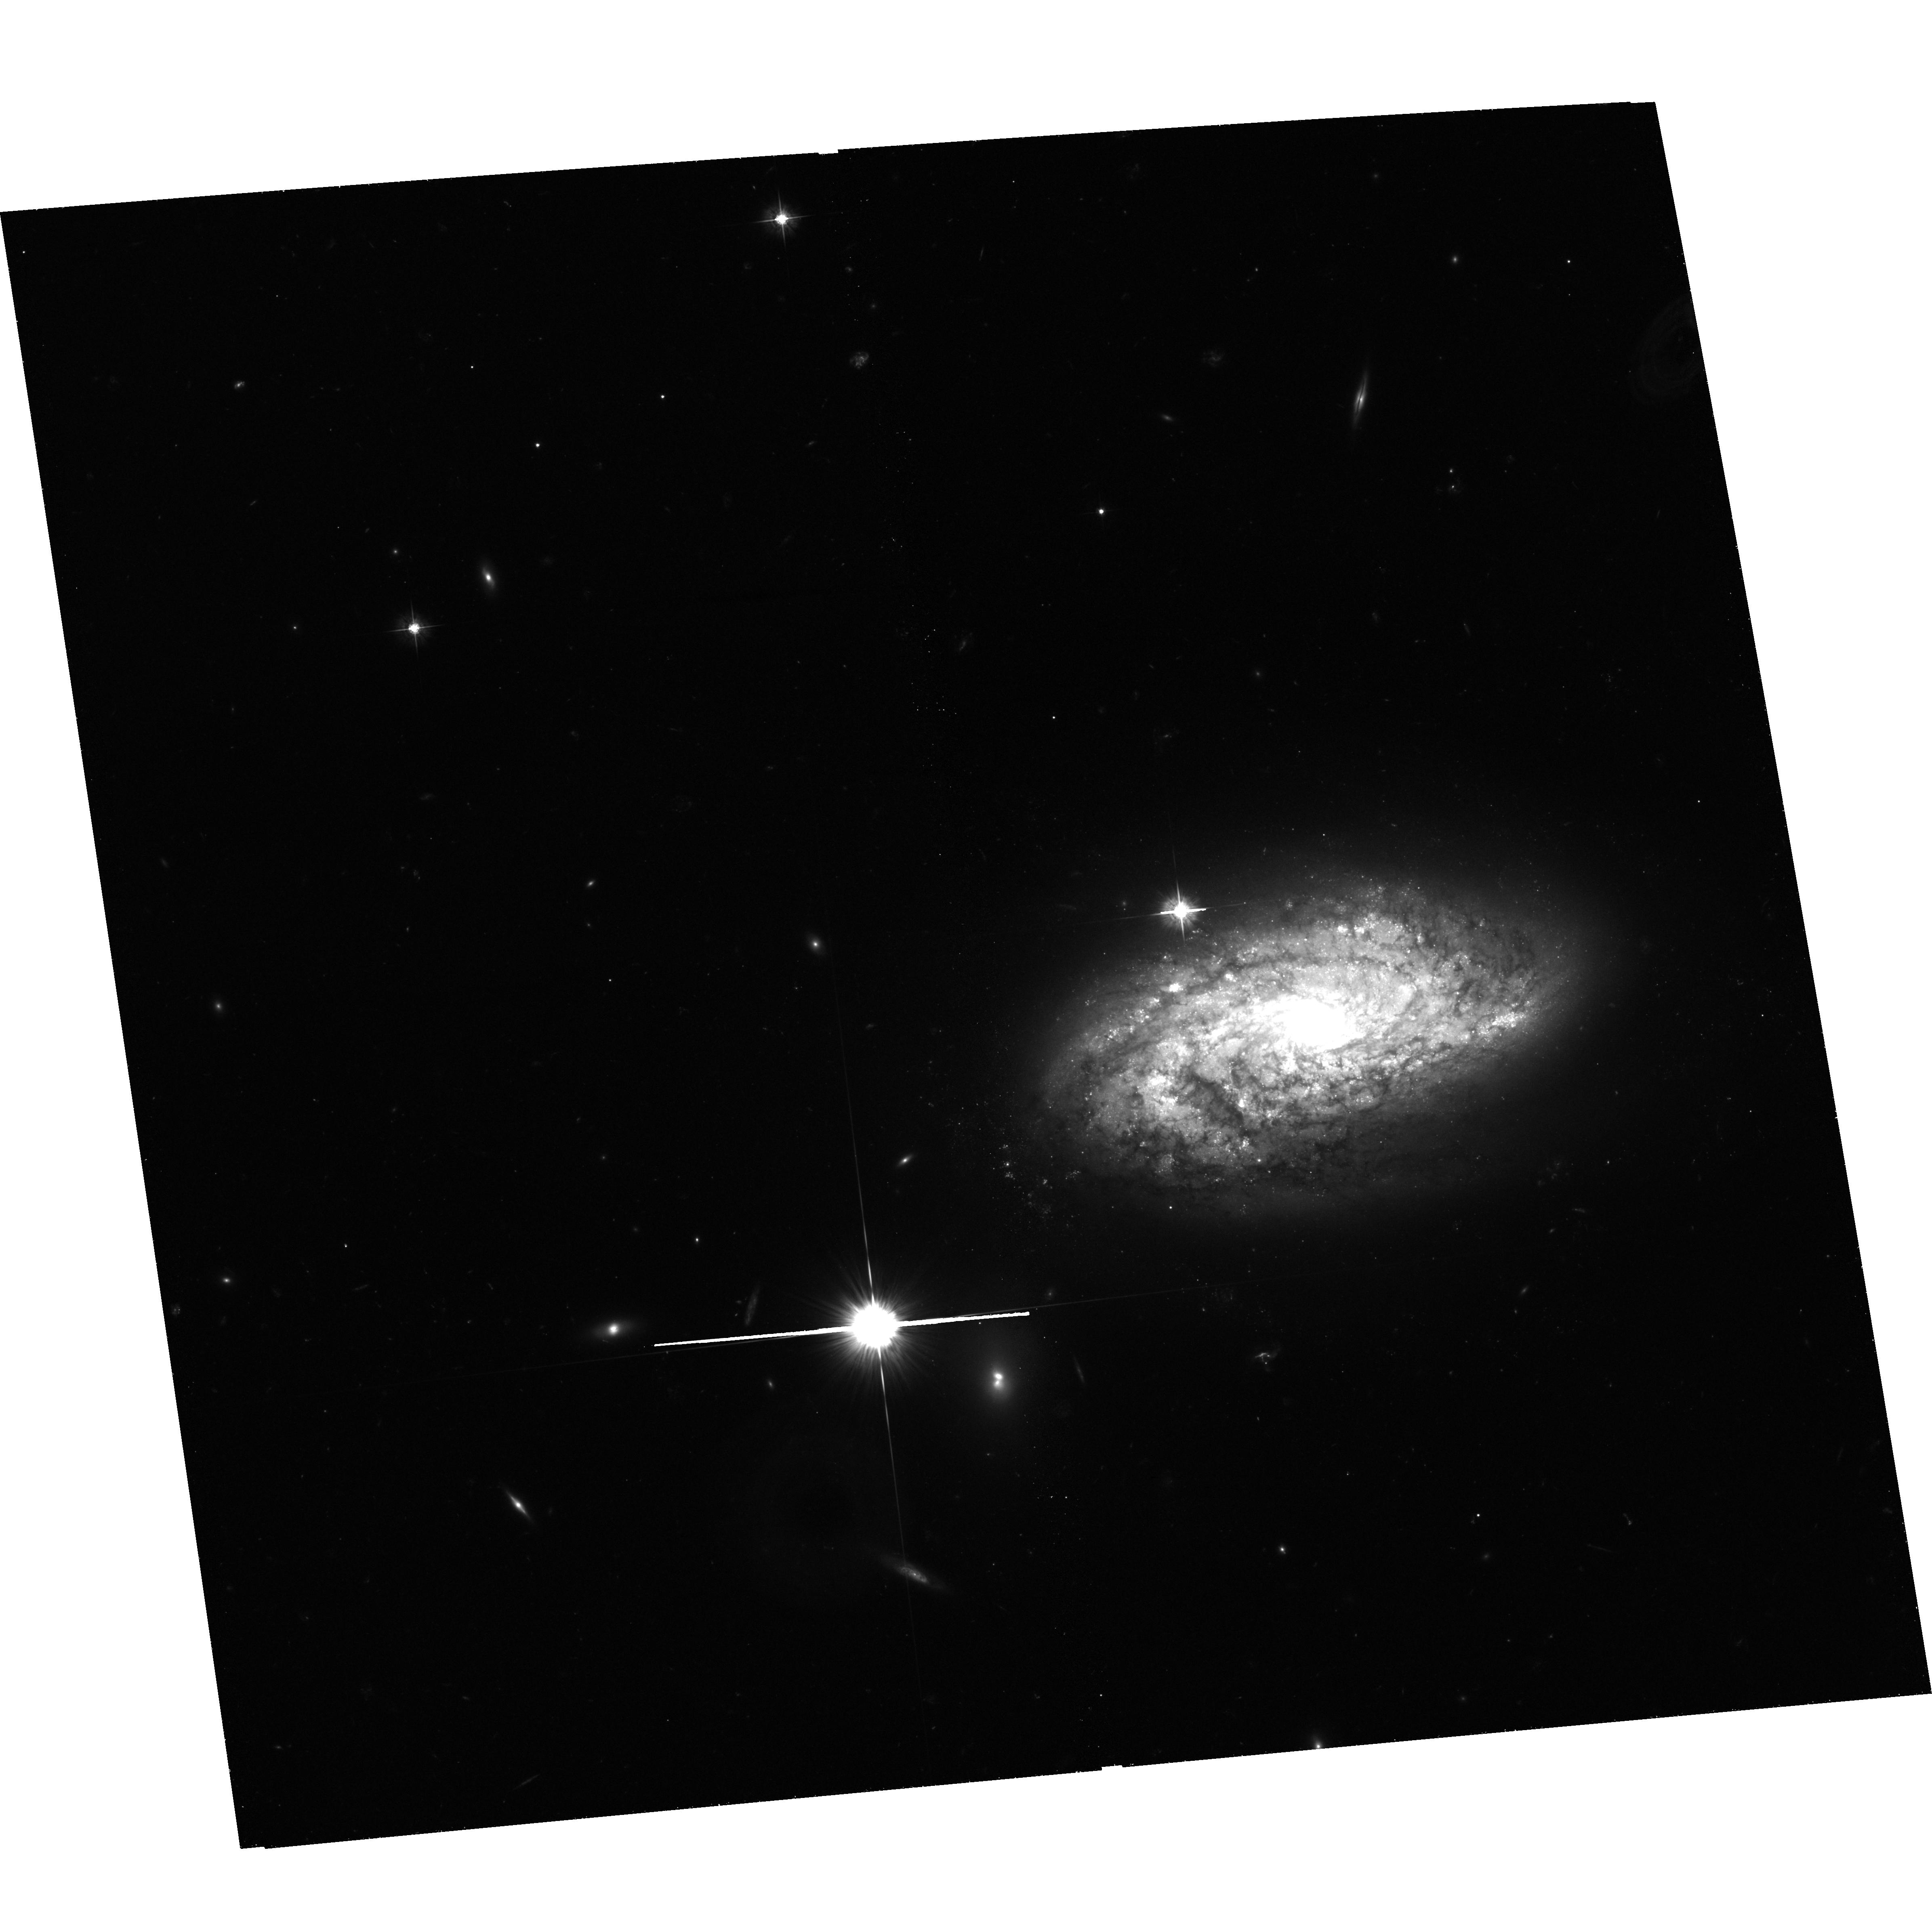
Target: NGC-3021
Instrument: ACS/WFC
Filter: F555W
Exposure: 1.3 h
Observation ID: hst_10497_24_acs_wfc_f555w_j9cb24

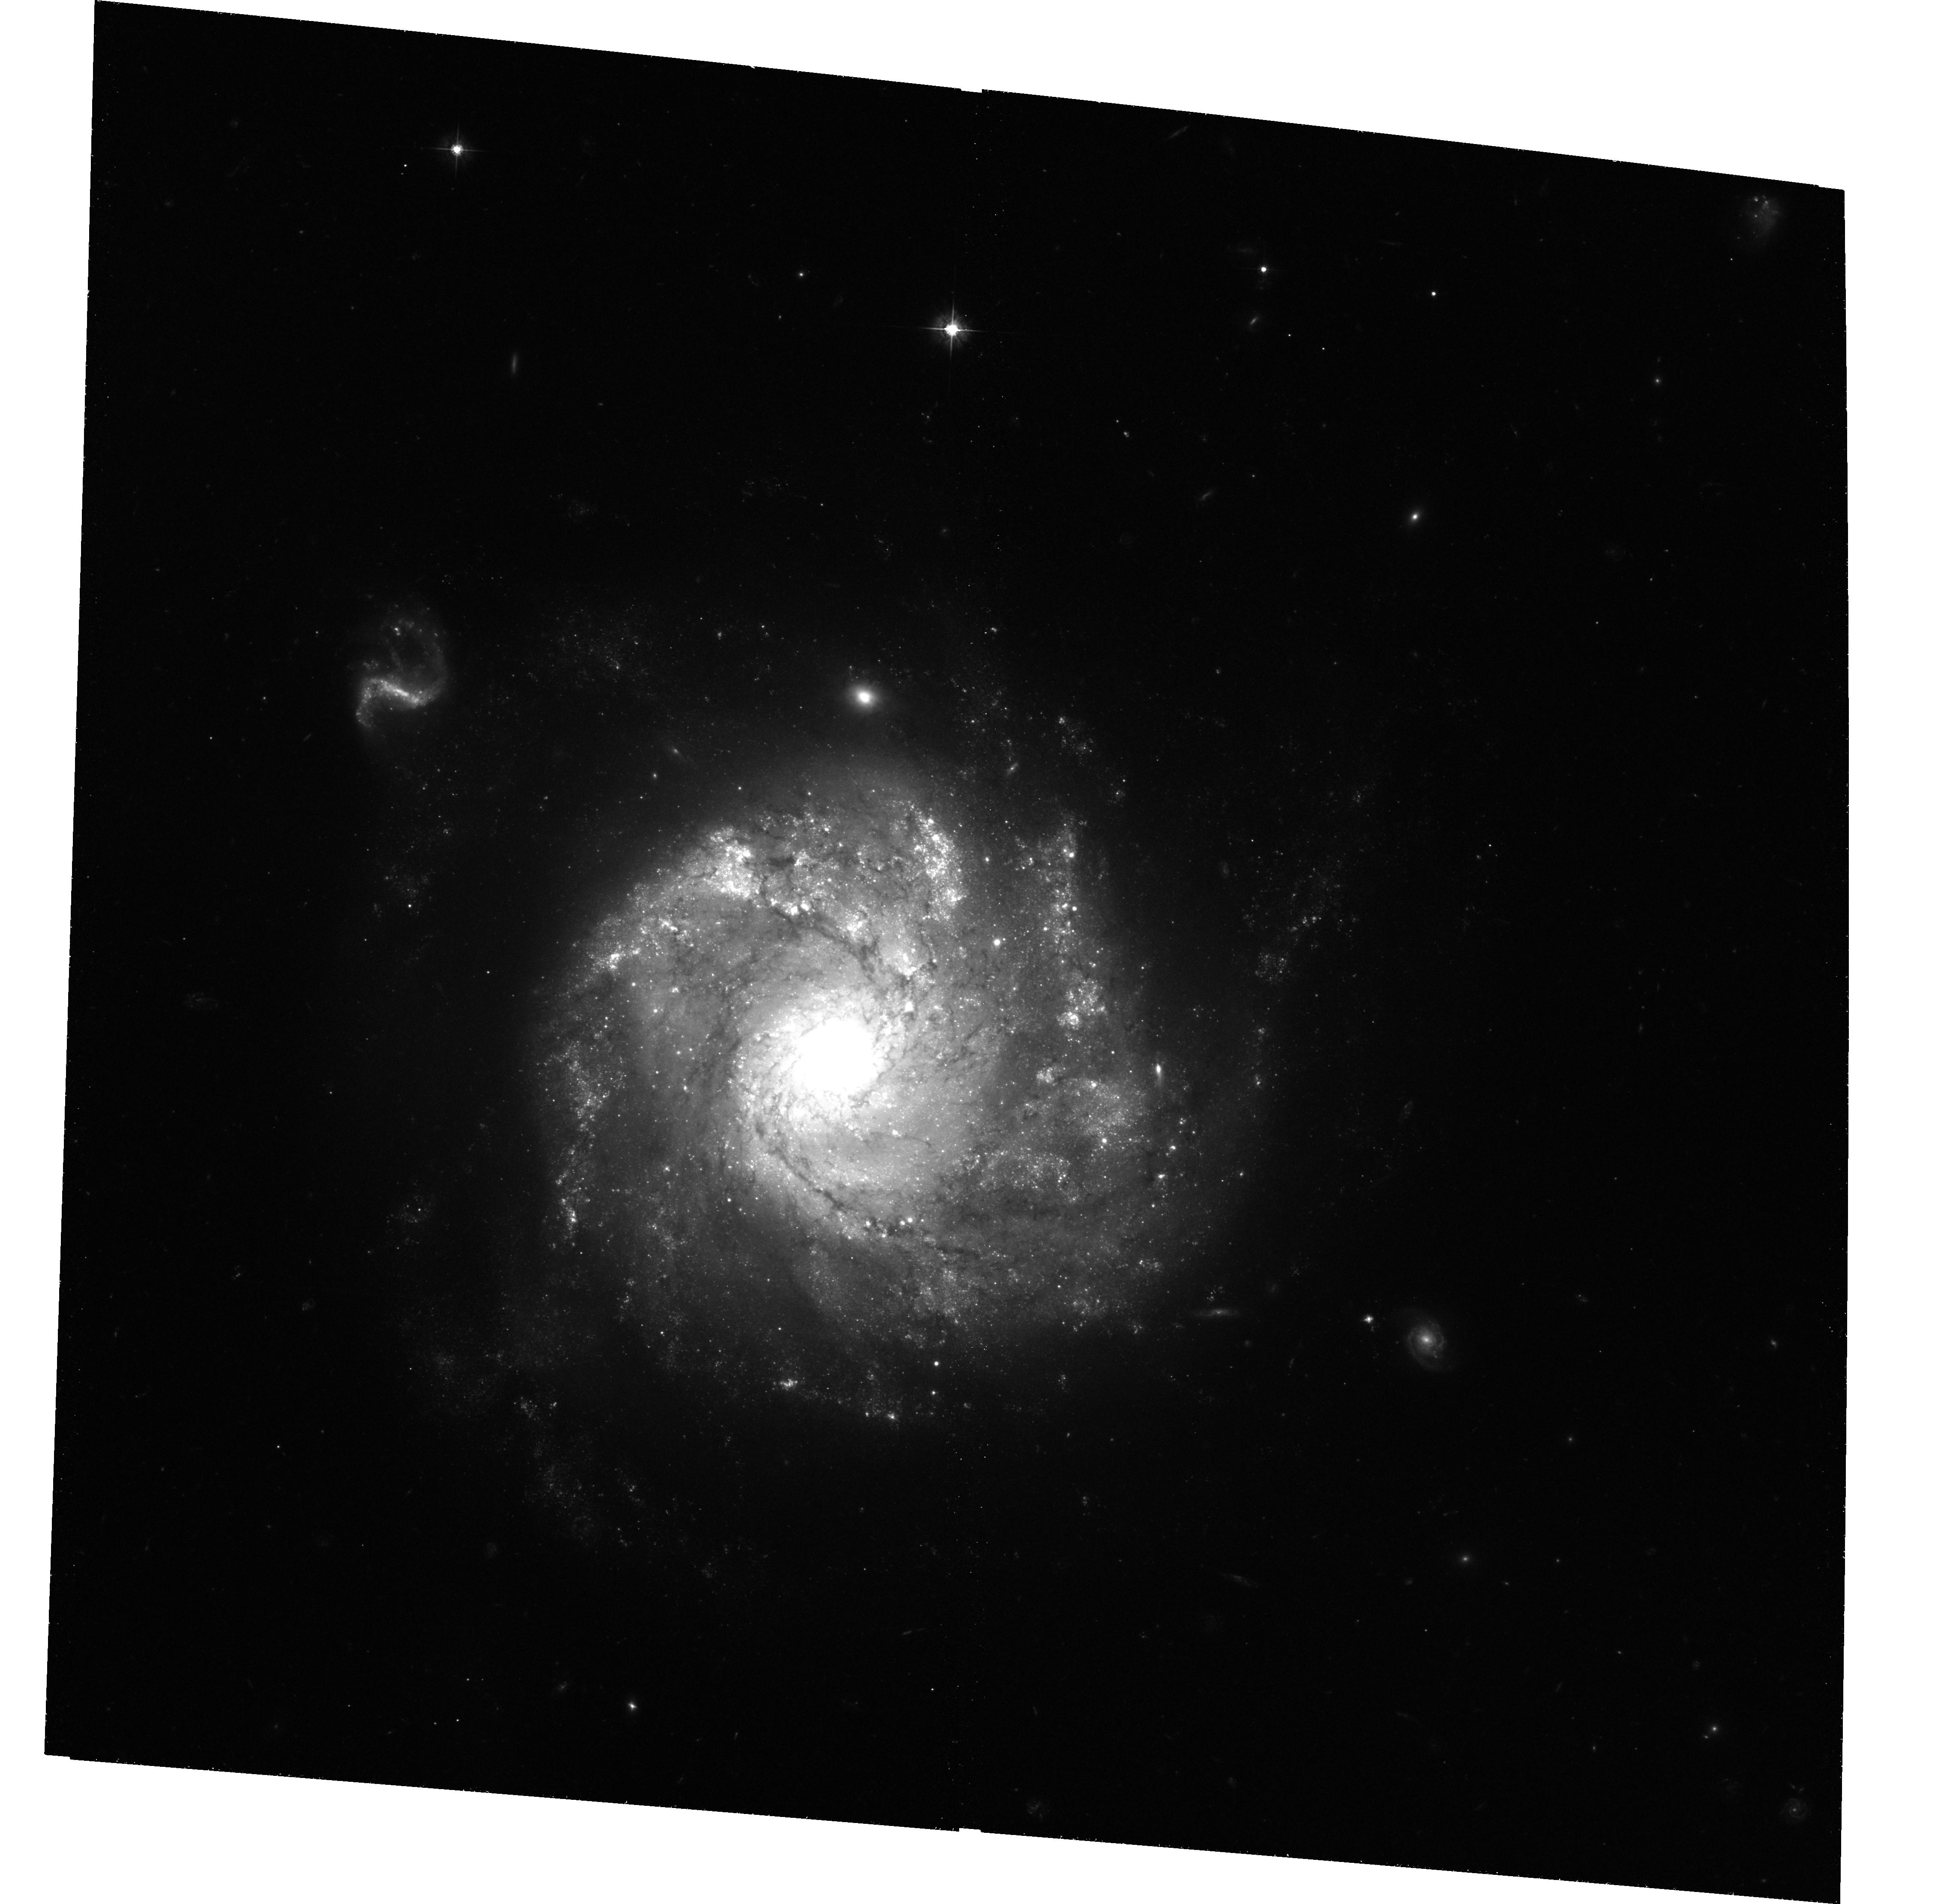
Target: NGC-1309
Instrument: ACS/WFC
Filter: F555W
Exposure: 1.3 h
Observation ID: hst_10497_06_acs_wfc_f555w_j9cb06

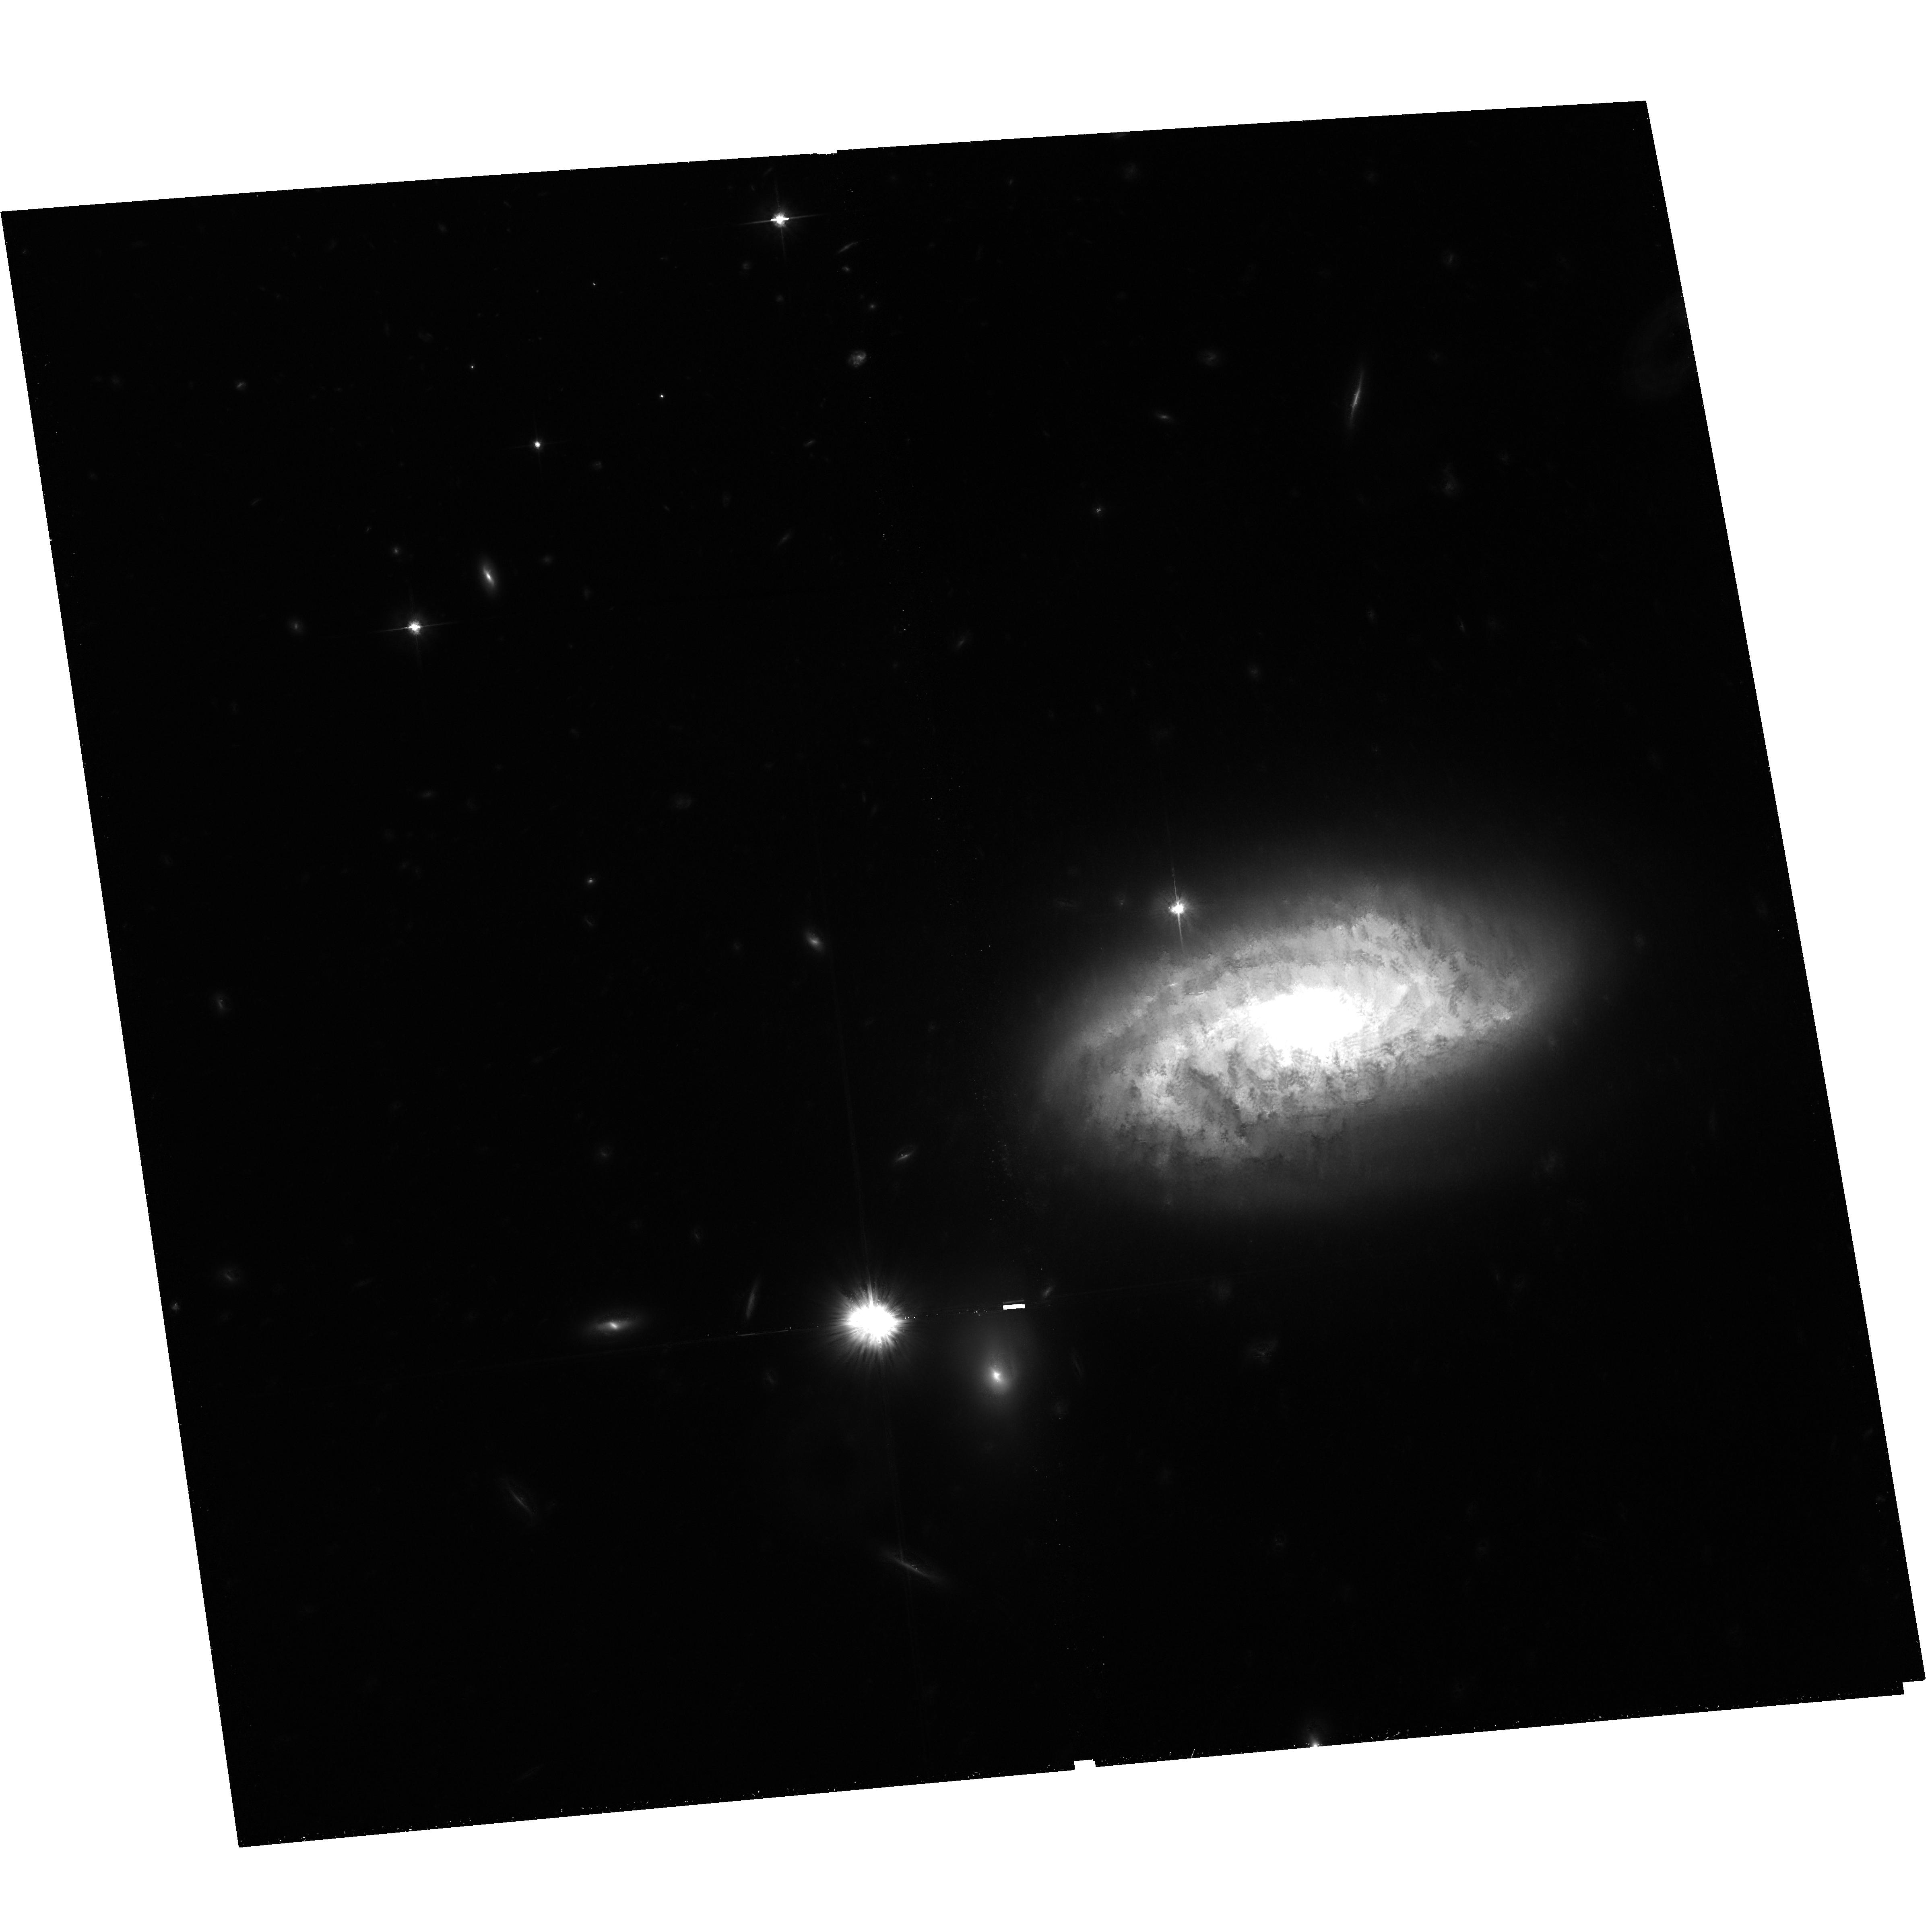
Target: NGC-3021
Instrument: ACS/WFC
Filter: F814W
Exposure: 1.3 h
Observation ID: hst_10497_22_acs_wfc_f814w_j9cb22

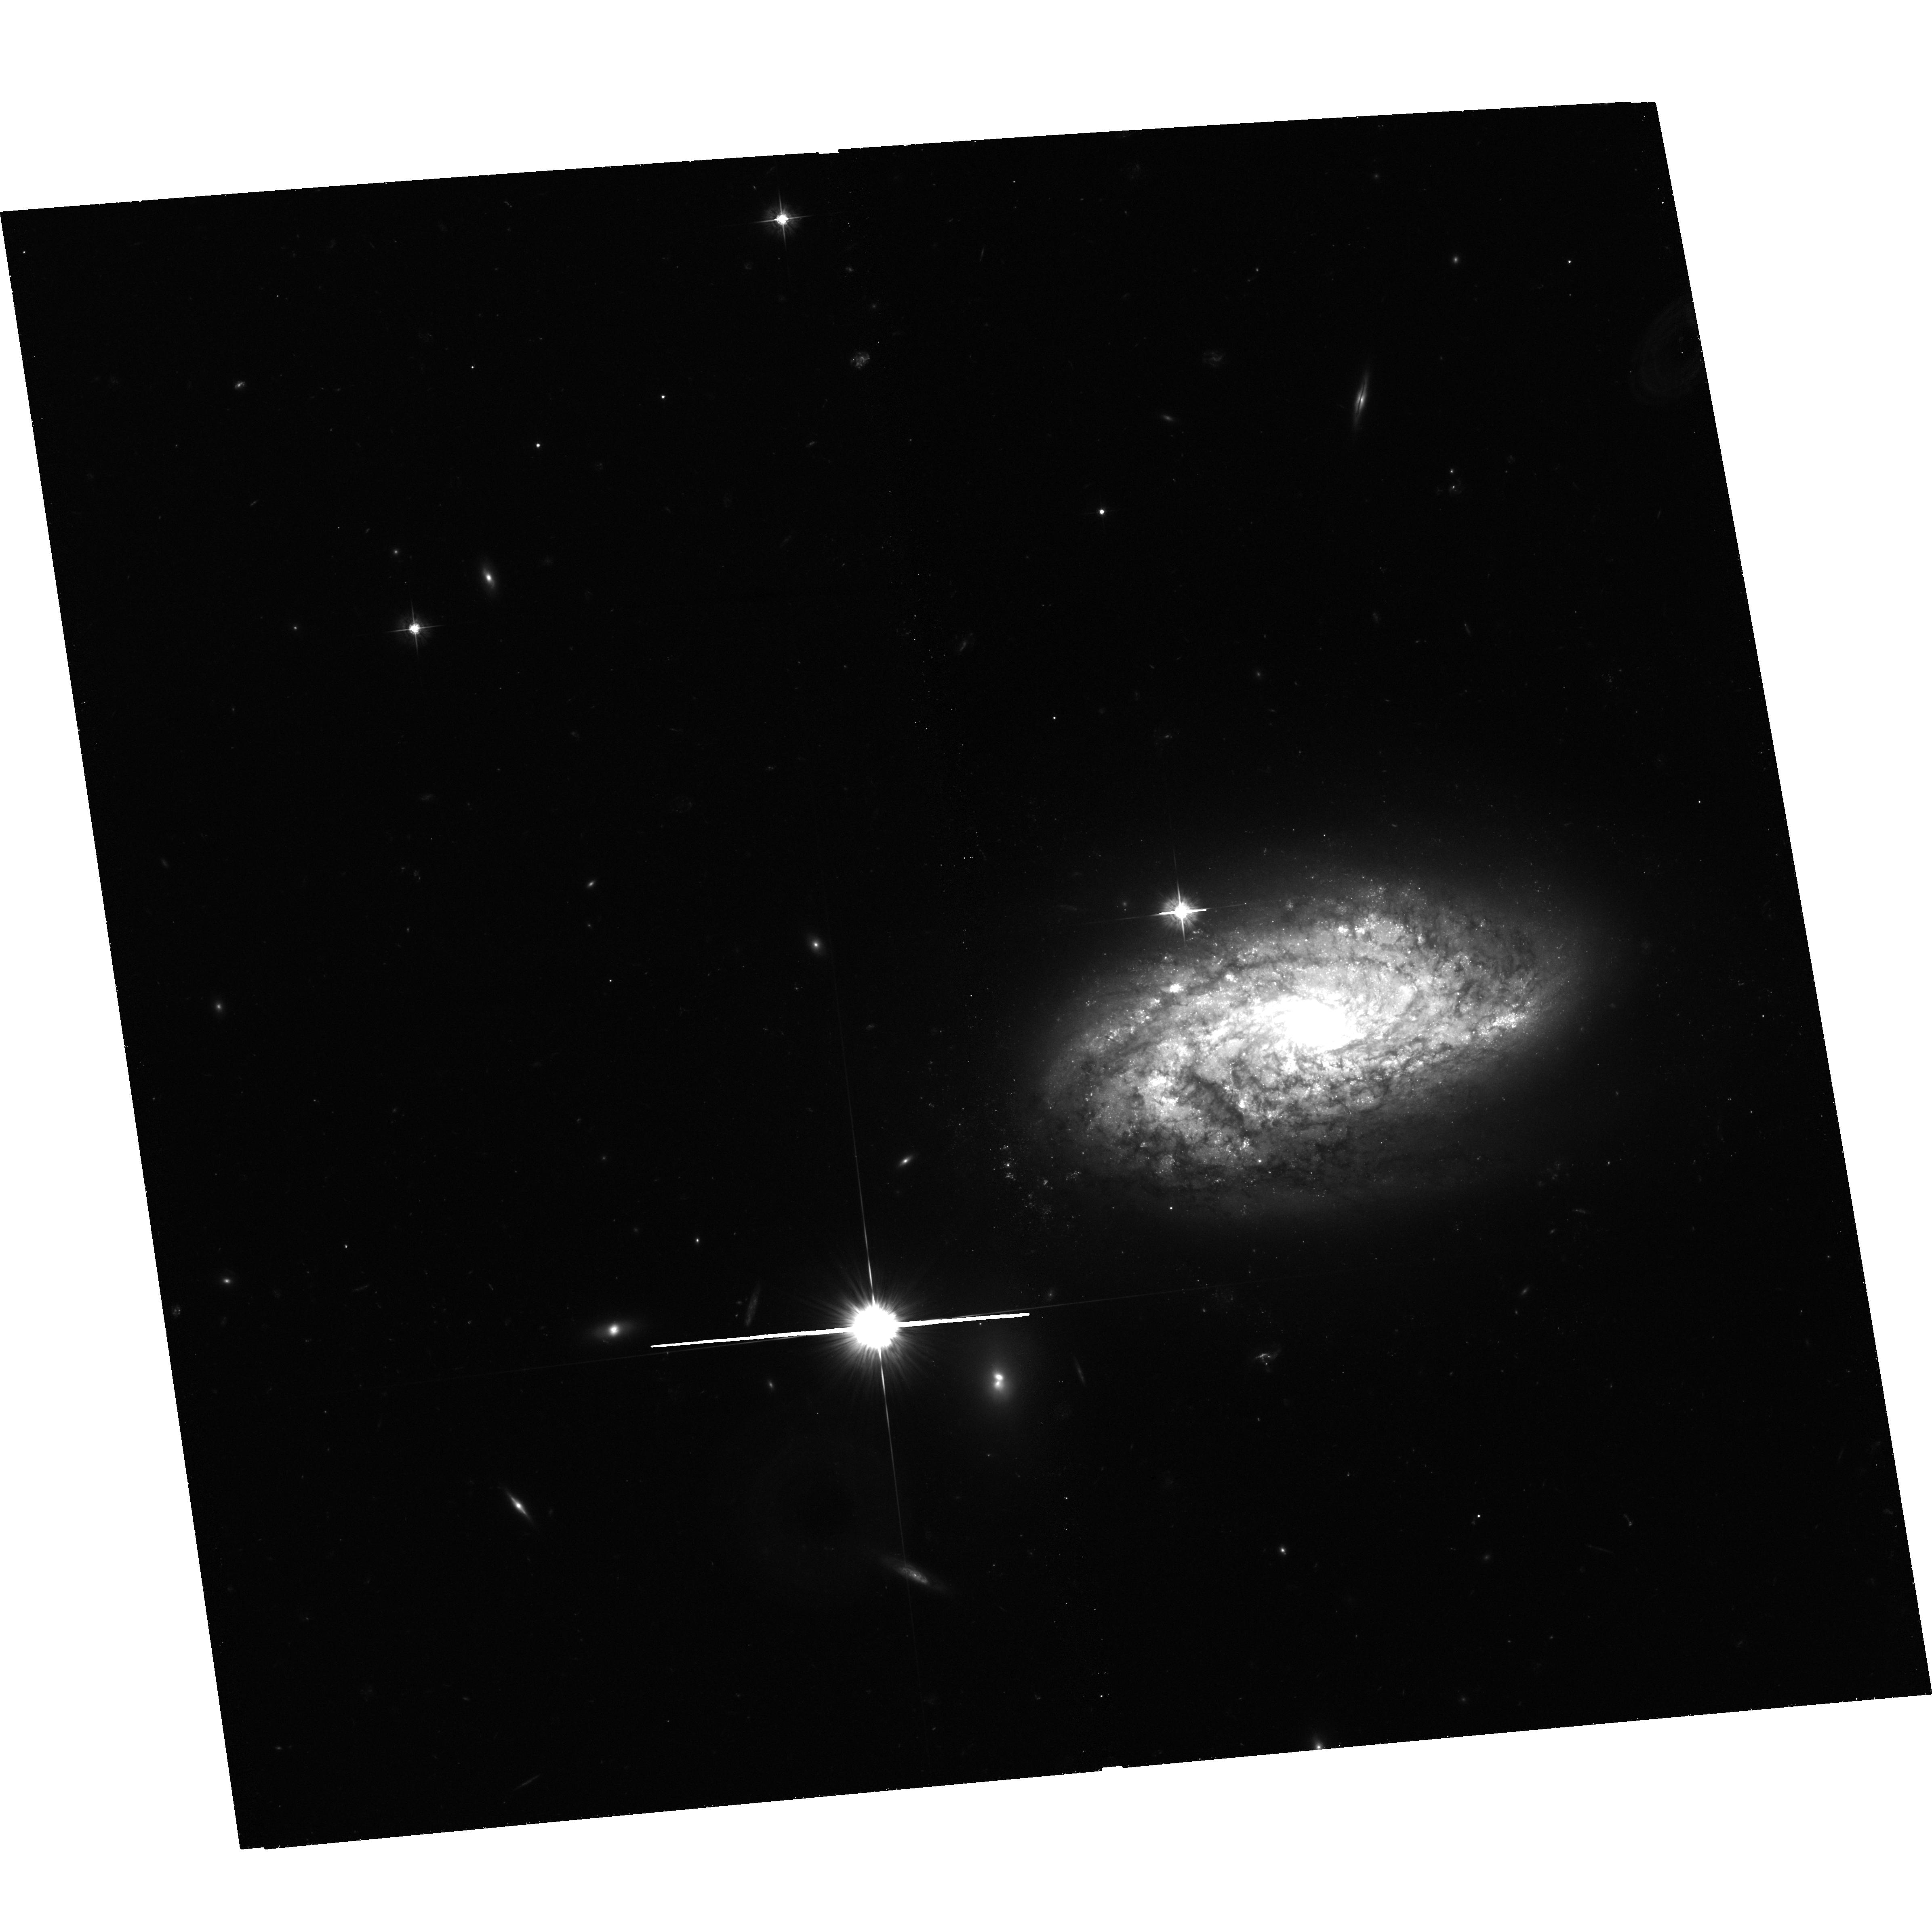
Target: NGC-3021
Instrument: ACS/WFC
Filter: F555W
Exposure: 1.3 h
Observation ID: hst_10497_15_acs_wfc_f555w_j9cb15

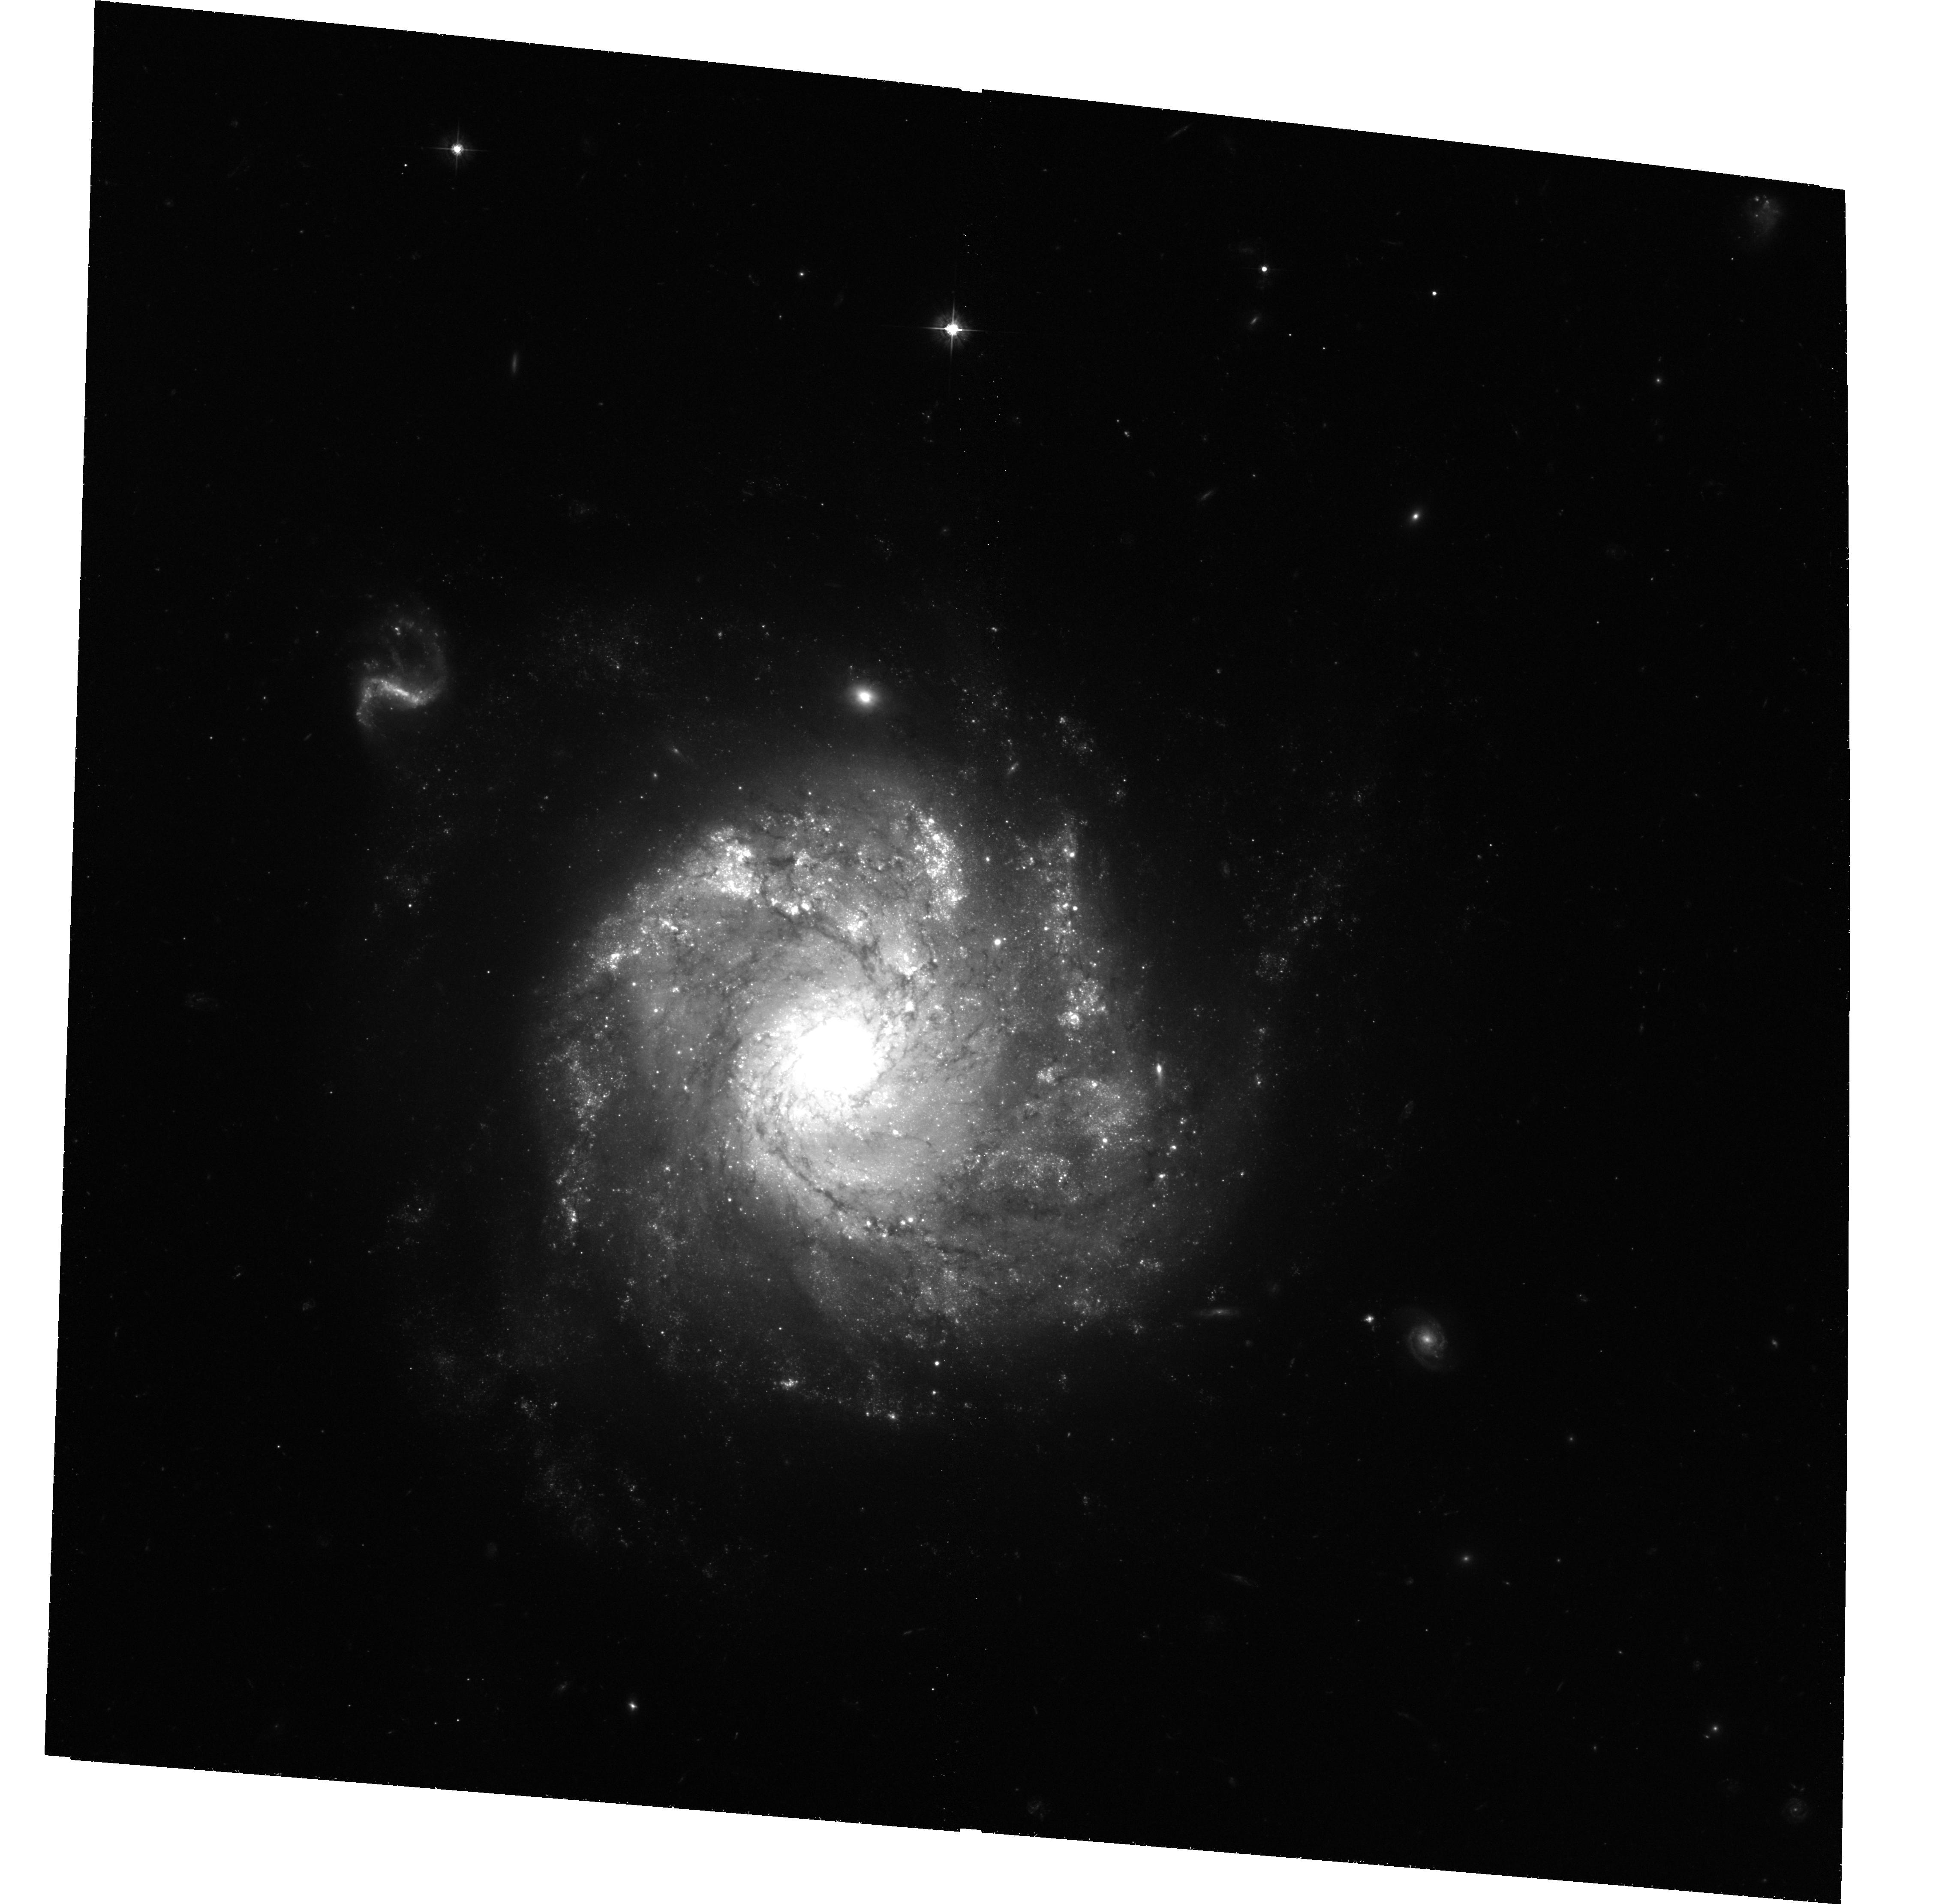
Target: NGC-1309
Instrument: ACS/WFC
Filter: F555W
Exposure: 1.3 h
Observation ID: hst_10497_12_acs_wfc_f555w_j9cb12

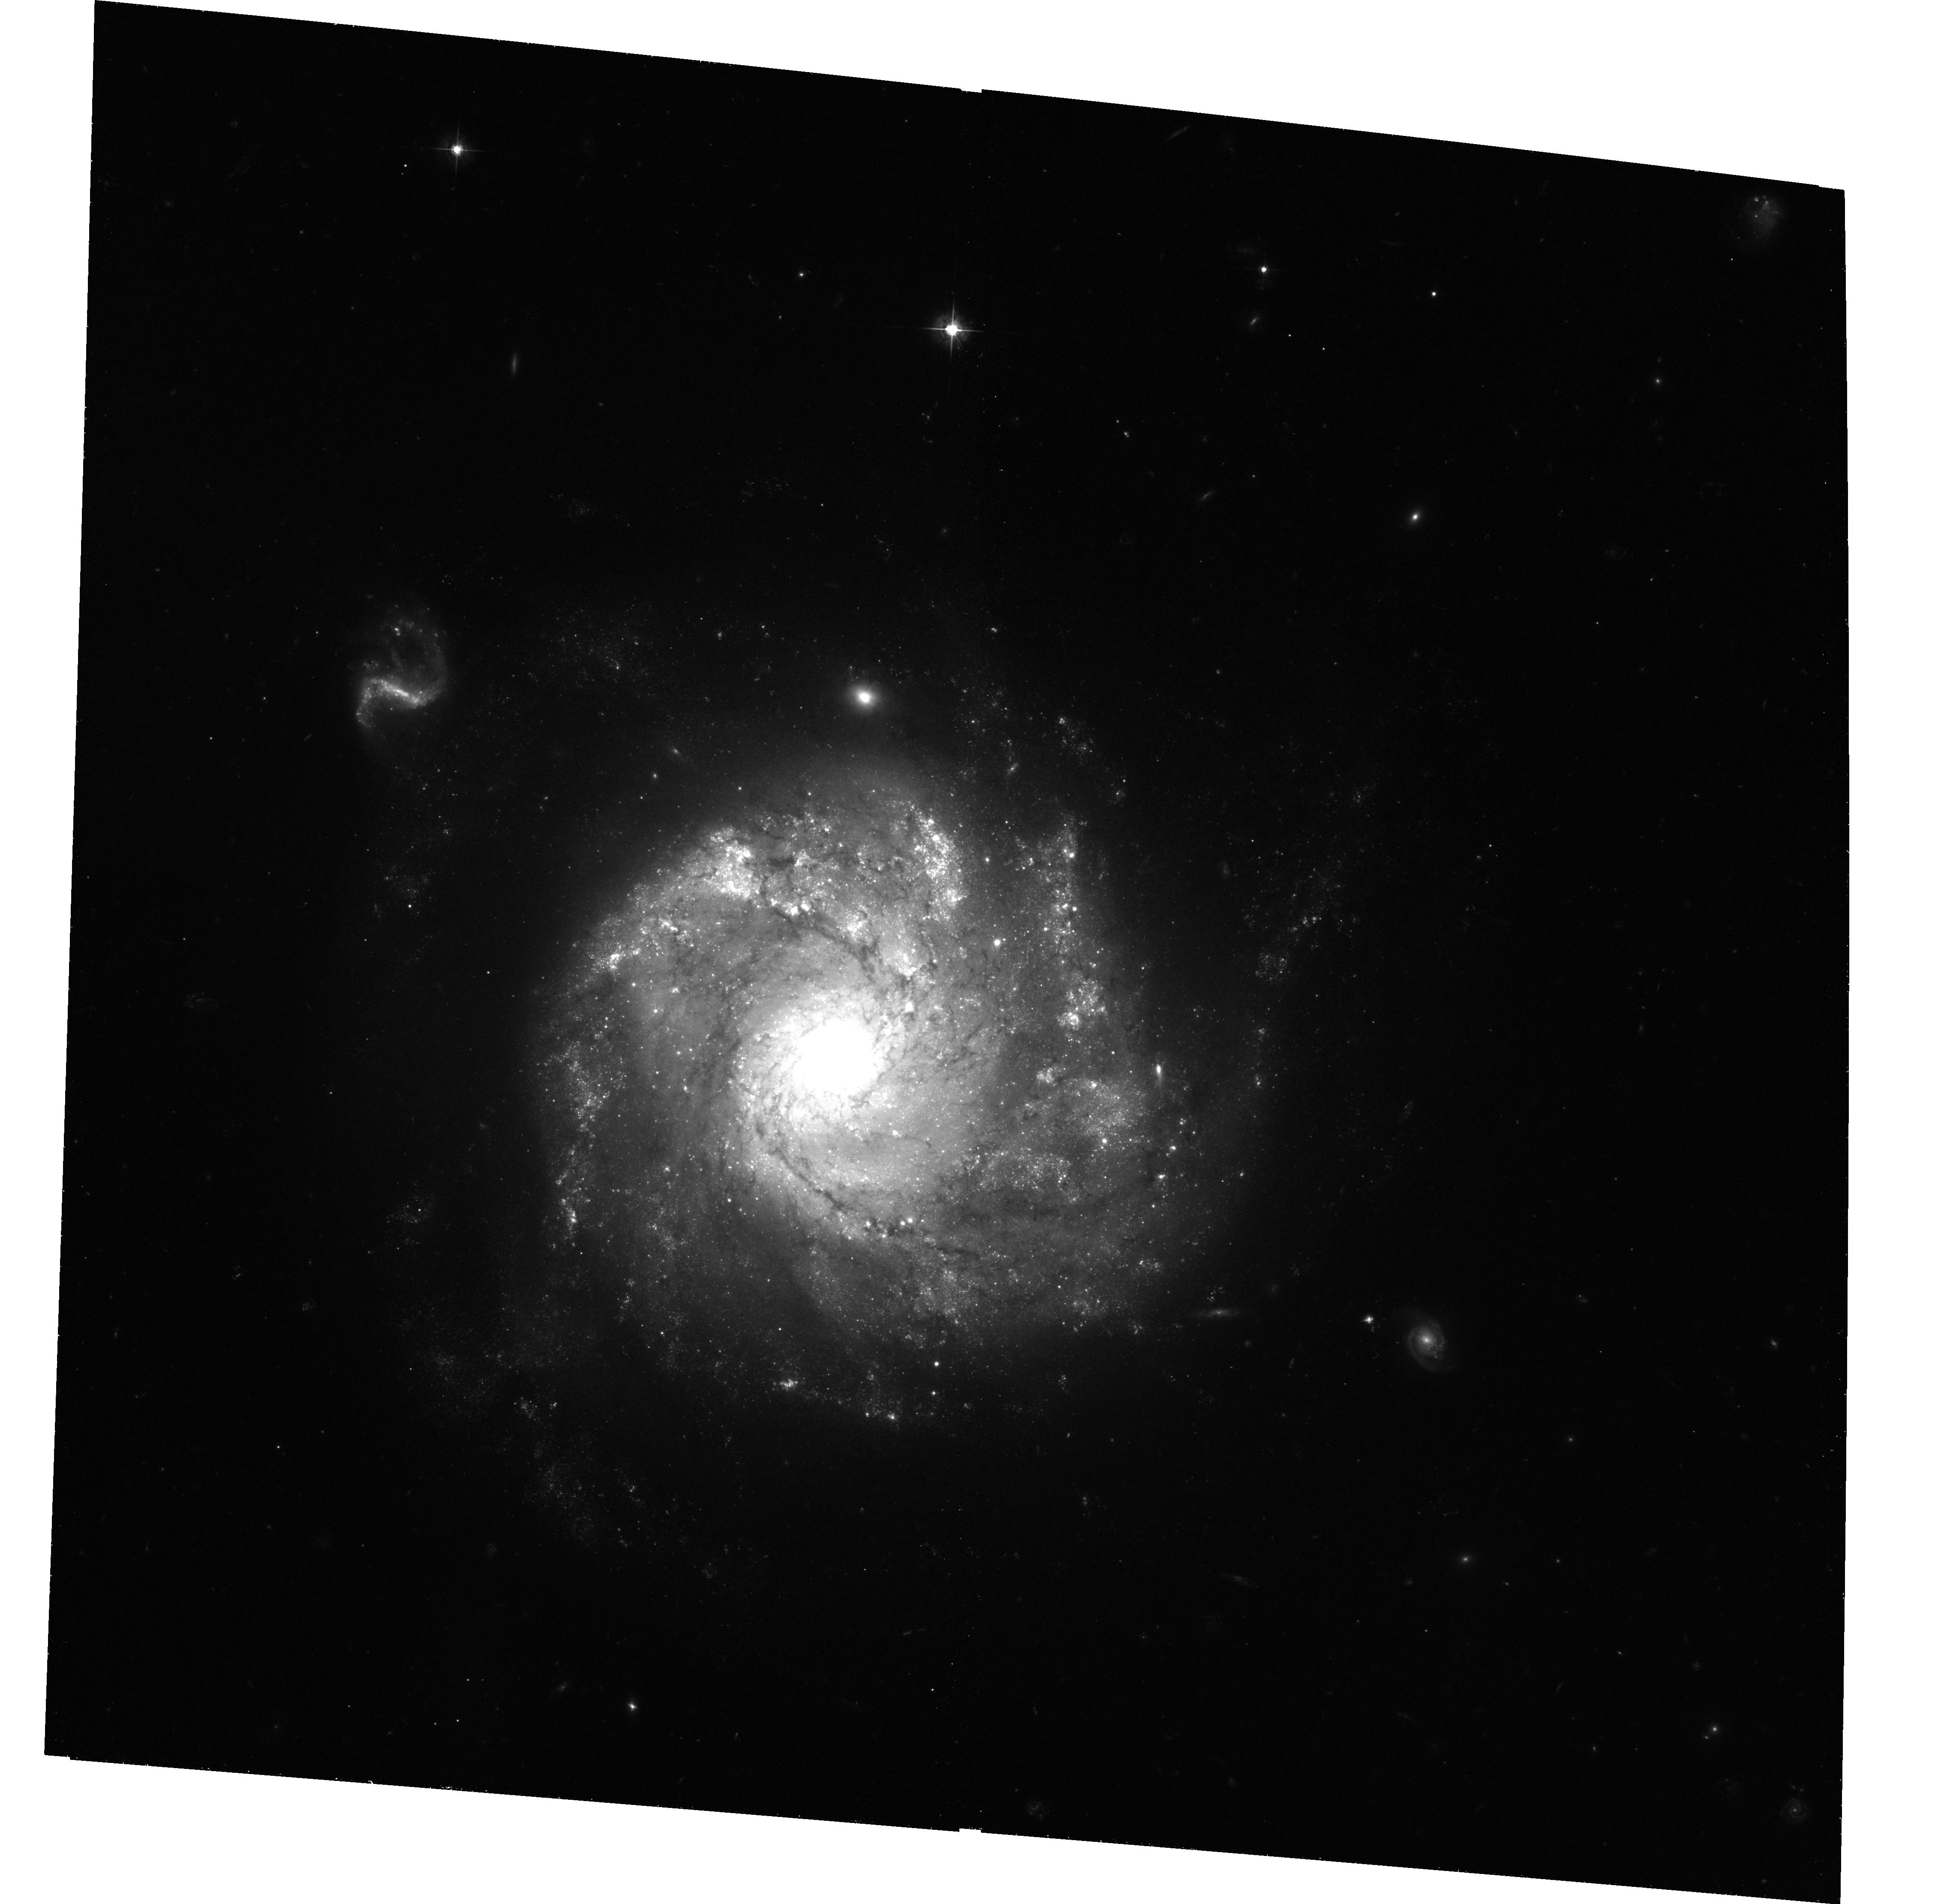
Target: NGC-1309
Instrument: ACS/WFC
Filter: F555W
Exposure: 1.3 h
Observation ID: hst_10497_09_acs_wfc_f555w_j9cb09

Cepheid Calibrations of the Luminosity of Two Reliable Type Ia Supernovae and a Re-determination of the Hubble Constant (PI: Riess, Adam)

We propose to determine the luminosity of two type Ia supernovae (SNe Ia), 1995al in NGC 3021 and SN 2002fk in NGC 1309, by observing Cepheids in their spiral hosts. Modern CCD photometry yields an extremely tight Hubble diagram for SNe Ia with a precisely determined intercept (i.e., Delta H_0/H_0). Yet, the measurement of the true Hubble constant via SNe Ia is limited by the calibration derived from problematic and unreliable SN data. Most of the SNe Ia calibrated by HST to date are significantly compromised by the systematics of photographic photometry, high reddening and SN peculiarity, and by the photometric anomolies associated with WFPC2. The extended reach of ACS now provides opportunities to more reliably calibrate SNe Ia and H_0. Our Cepheid calibration of a reliable SN Ia dataset, SN 1994ae, using ACS in Cycle 11 resulted in a 15% increase in H_0 from the value derived by the HST SN Ia Calibration Program. Yet, there remains a terribly small sample of reliable SN Ia data sets on which to base such a crucial cosmological result. SN 1995al and SN 2002fk are two of the best observed SNe Ia both with little reddening. They provide two opportunities to use ACS for placing the calibration of H_0 via SN Ia on firmer footing and potentially improve its precision.